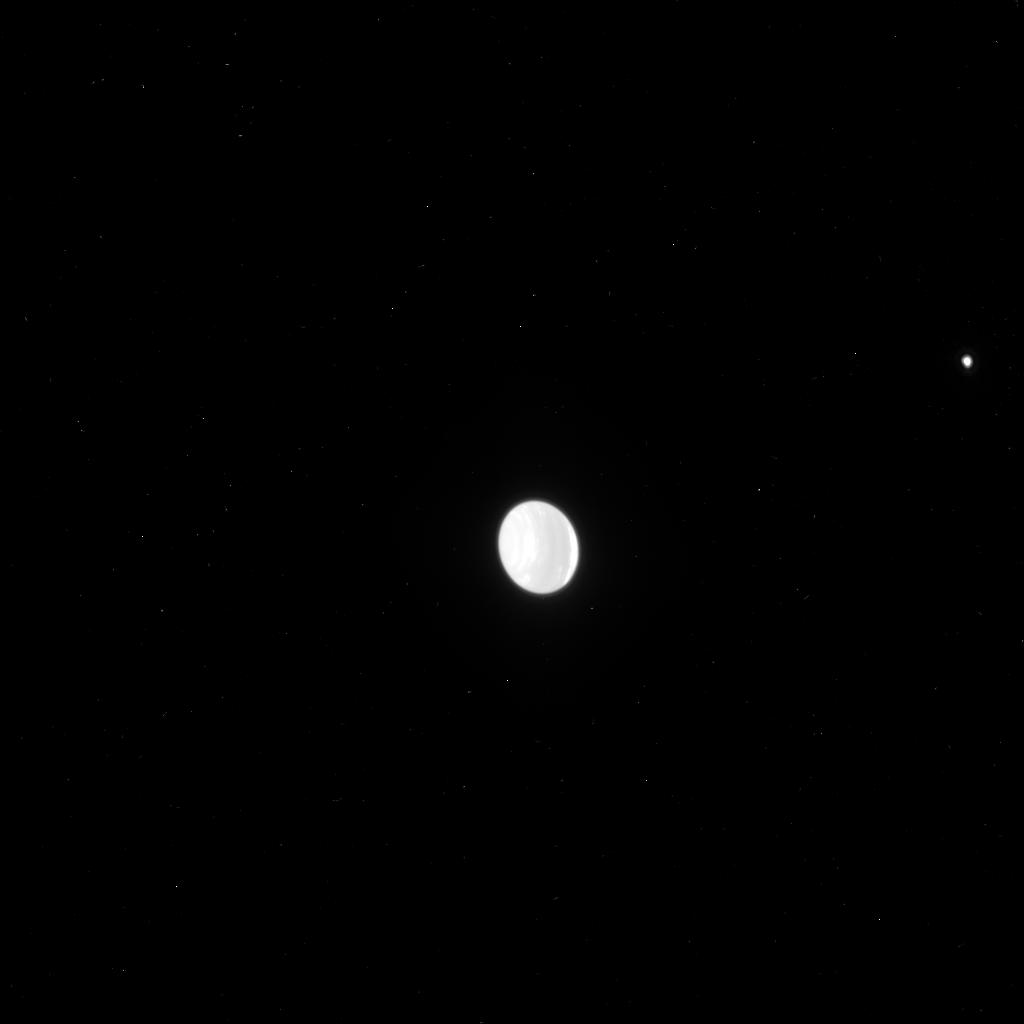
Target: NEPTUNE
Instrument: ACS/HRC
Filter: F775W
Exposure: 1 min
Observation ID: j96504znq

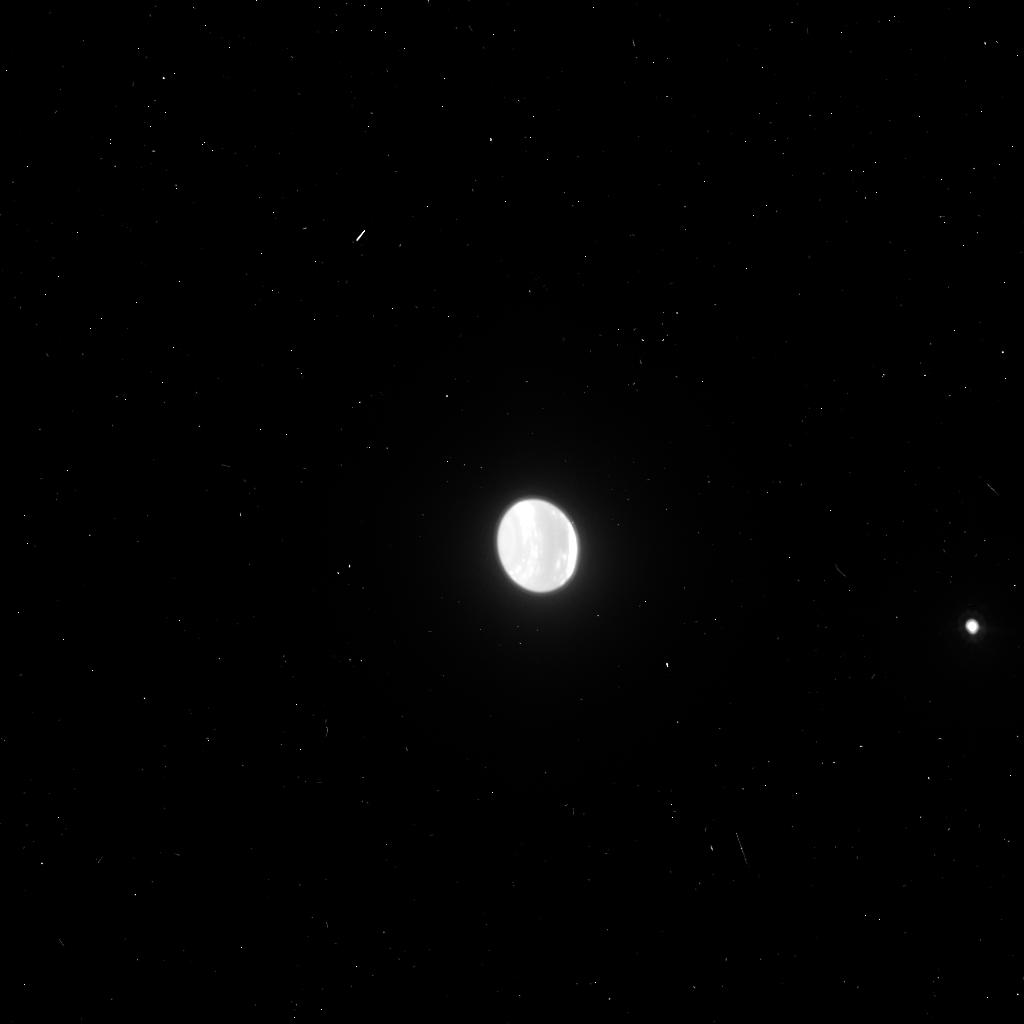
Target: NEPTUNE
Instrument: ACS/HRC
Filter: F850LP
Exposure: 2 min
Observation ID: j96502xjq

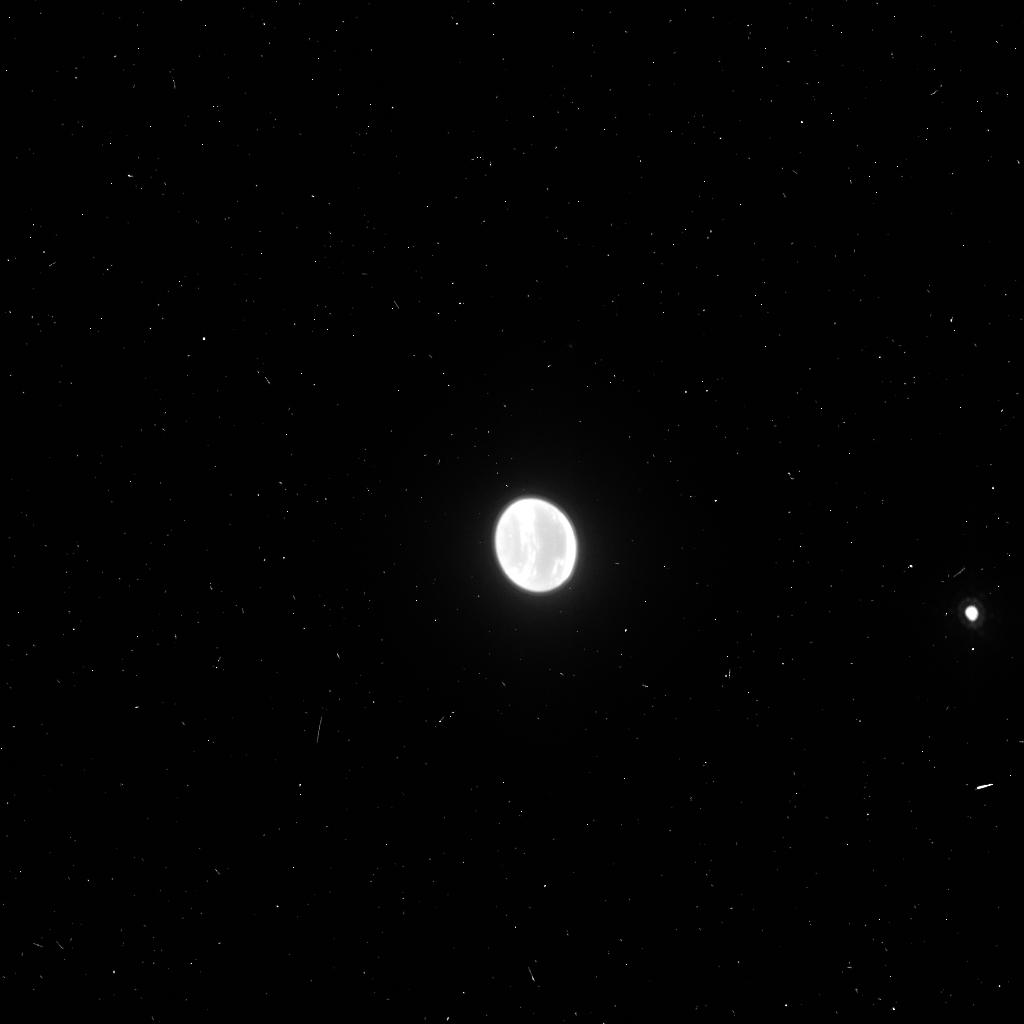
Target: NEPTUNE
Instrument: ACS/HRC
Filter: FR914M
Exposure: 4 min
Observation ID: j96502xpq

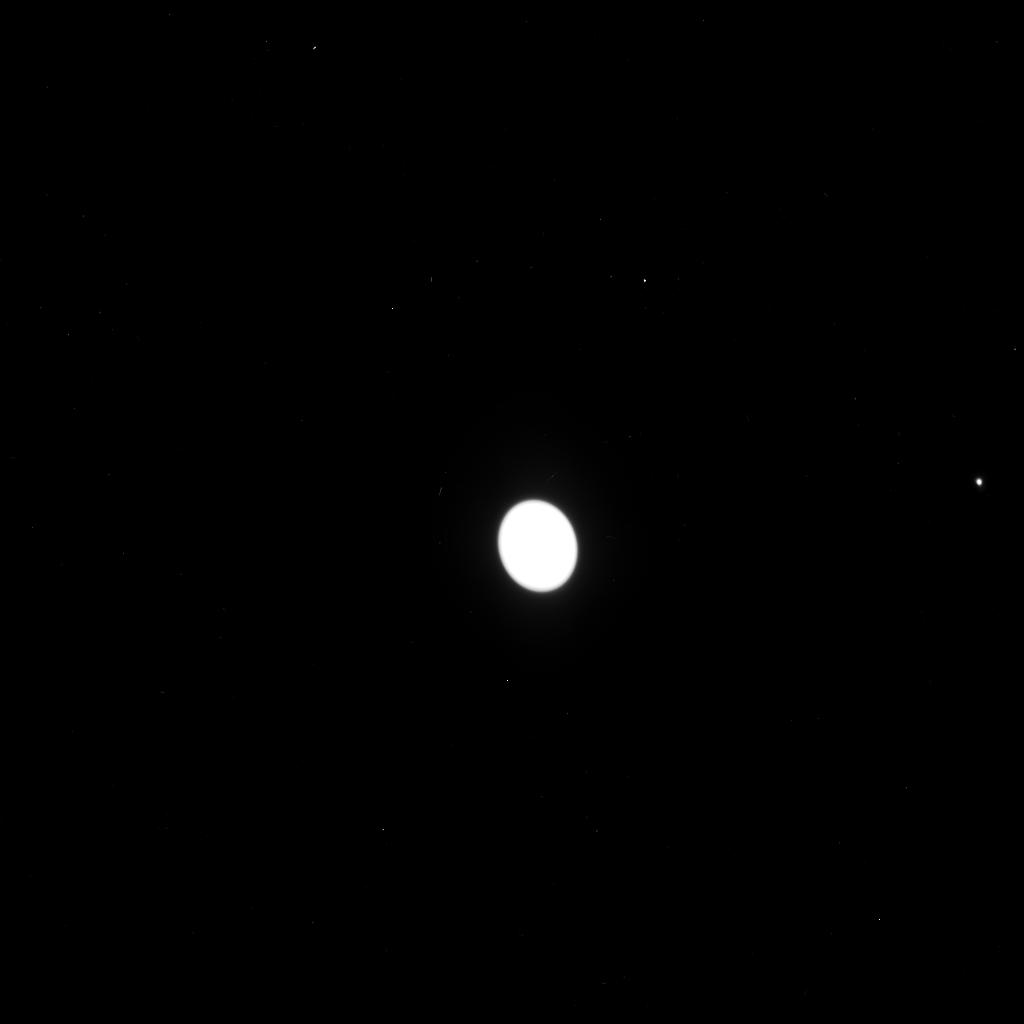
Target: NEPTUNE
Instrument: ACS/HRC
Filter: F435W
Exposure: 2 min
Observation ID: j96503ykq

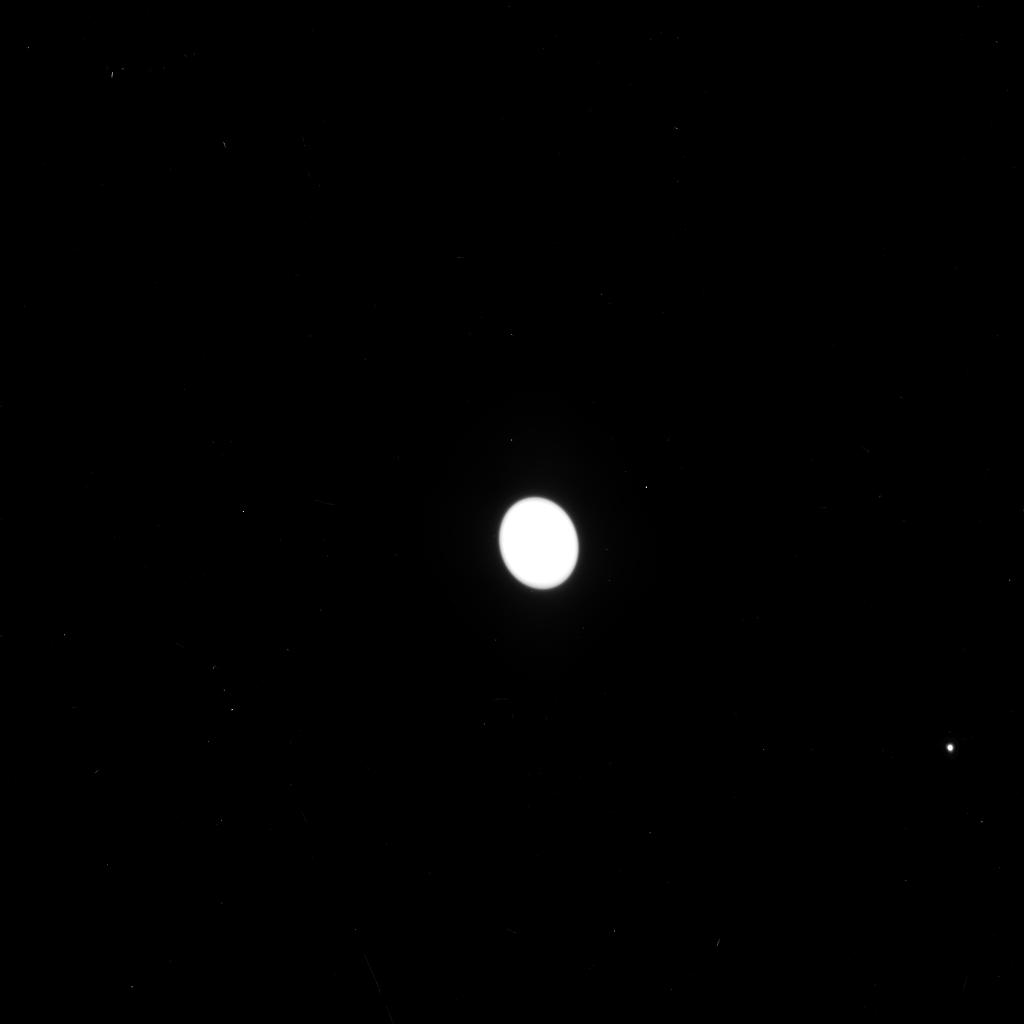
Target: NEPTUNE
Instrument: ACS/HRC
Filter: F550M
Exposure: 2 min
Observation ID: j96501wwq

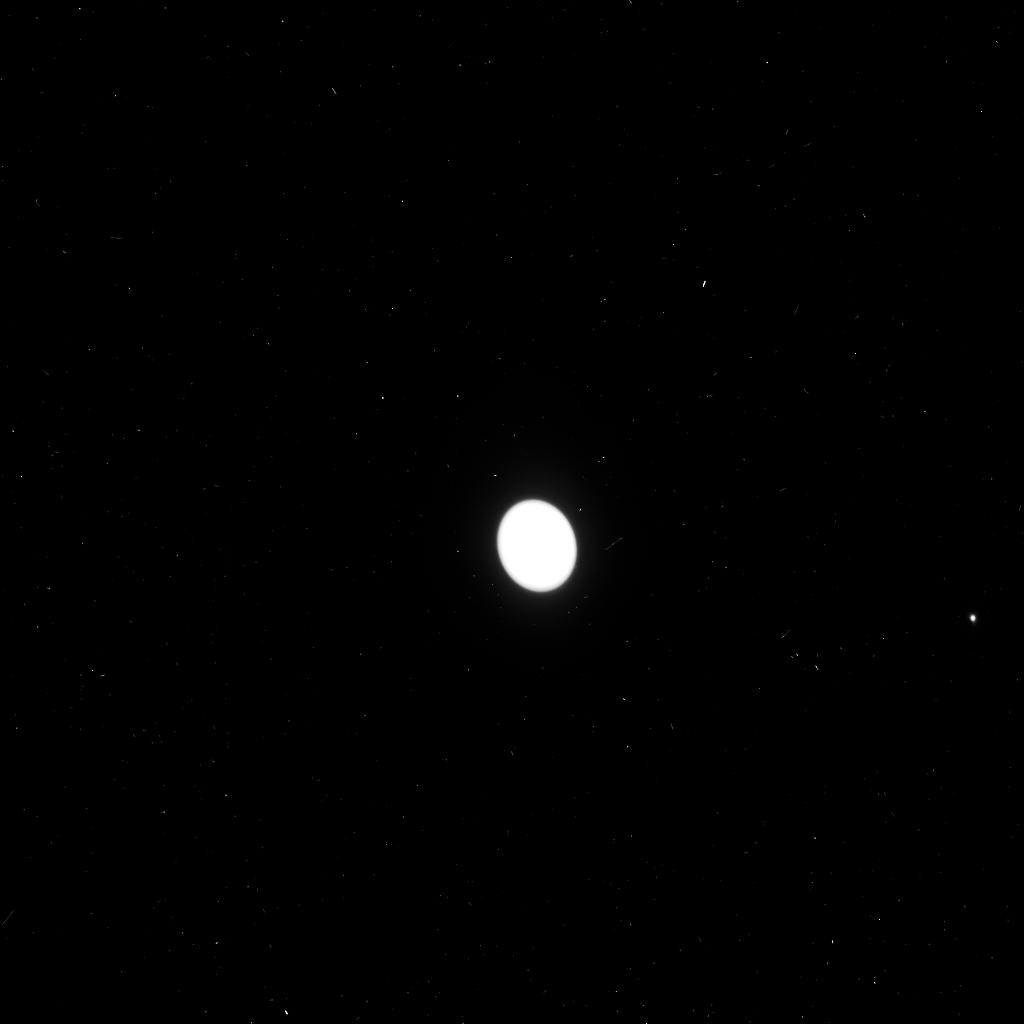
Target: NEPTUNE
Instrument: ACS/HRC
Filter: F330W
Exposure: 4 min
Observation ID: j96502xnq

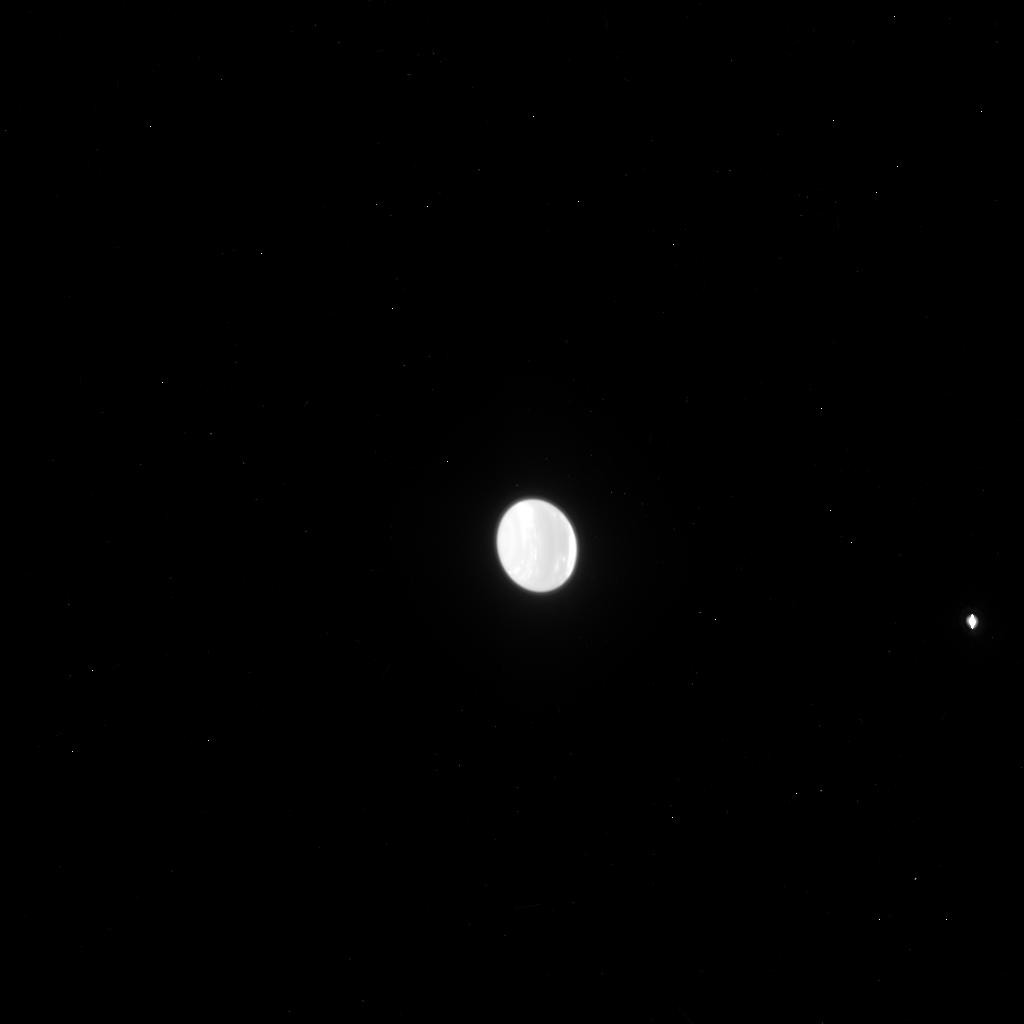
Target: NEPTUNE
Instrument: ACS/HRC
Filter: F814W
Exposure: 4 min
Observation ID: j96502xlq

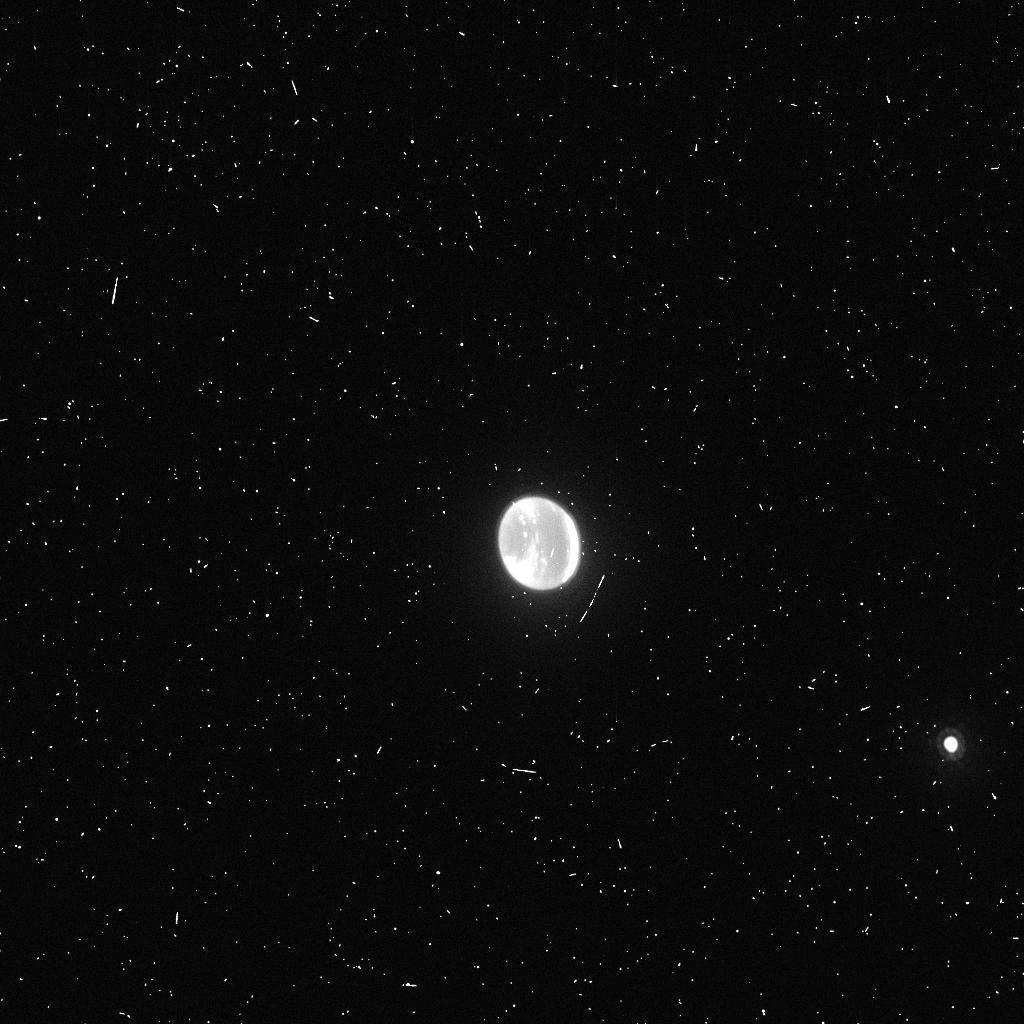
Target: NEPTUNE
Instrument: ACS/HRC
Filter: F892N
Exposure: 4 min
Observation ID: j96501wyq

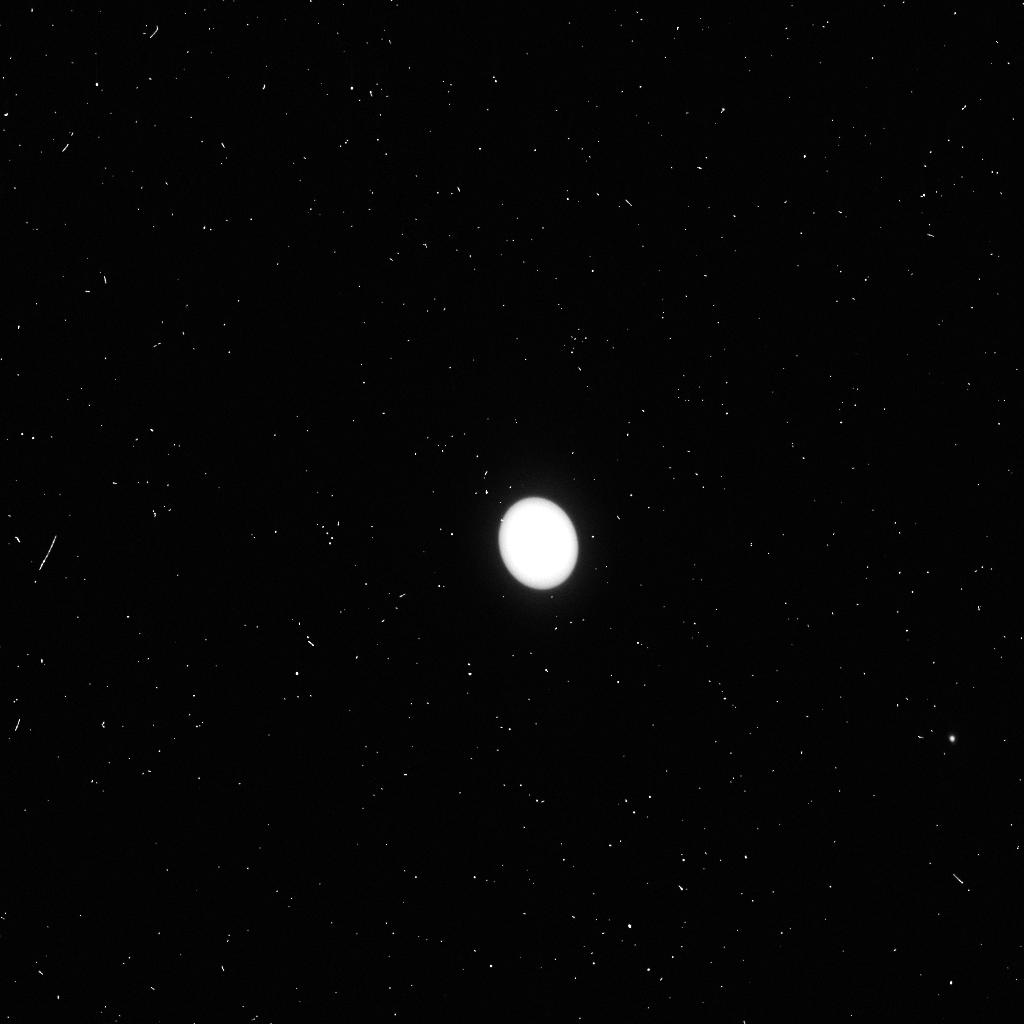
Target: NEPTUNE
Instrument: ACS/HRC
Filter: F250W
Exposure: 2 min
Observation ID: j96501x1q

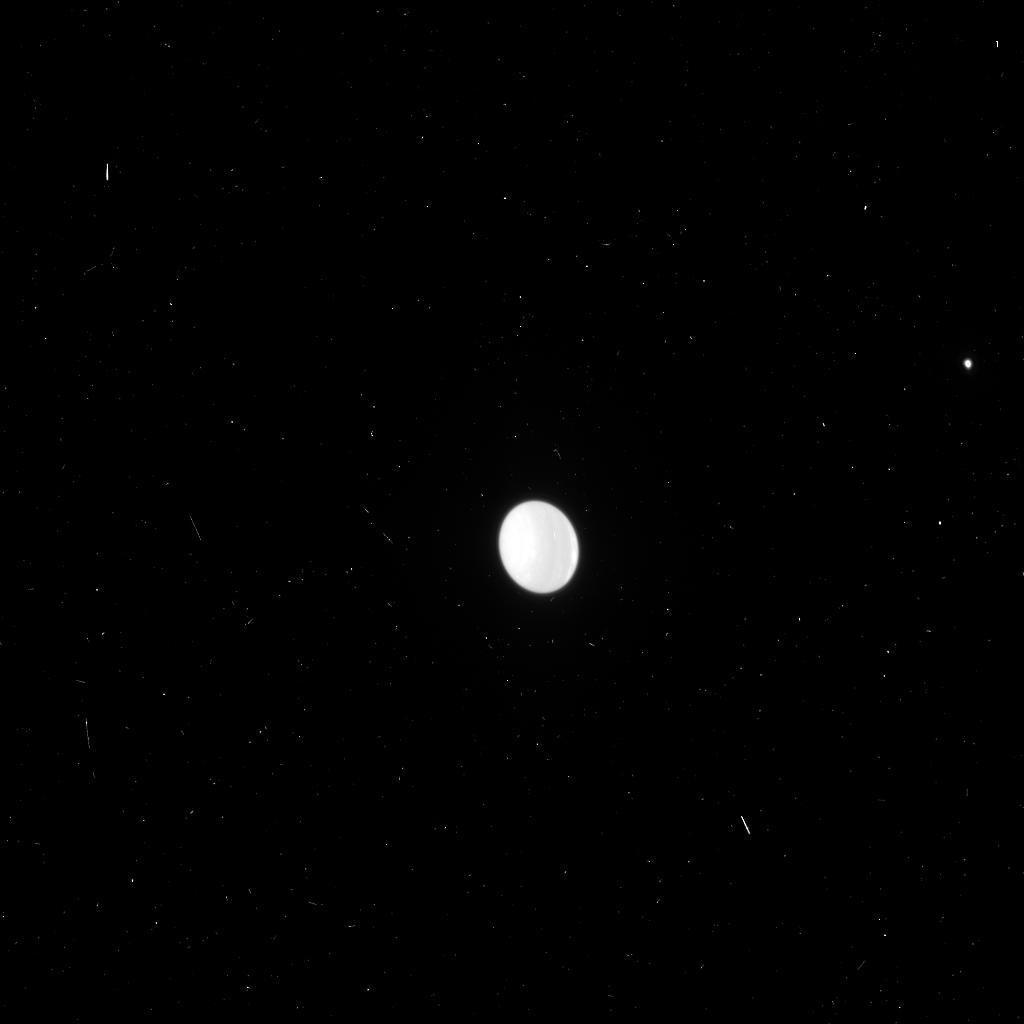
Target: NEPTUNE
Instrument: ACS/HRC
Filter: F658N
Exposure: 4 min
Observation ID: j96504zlq

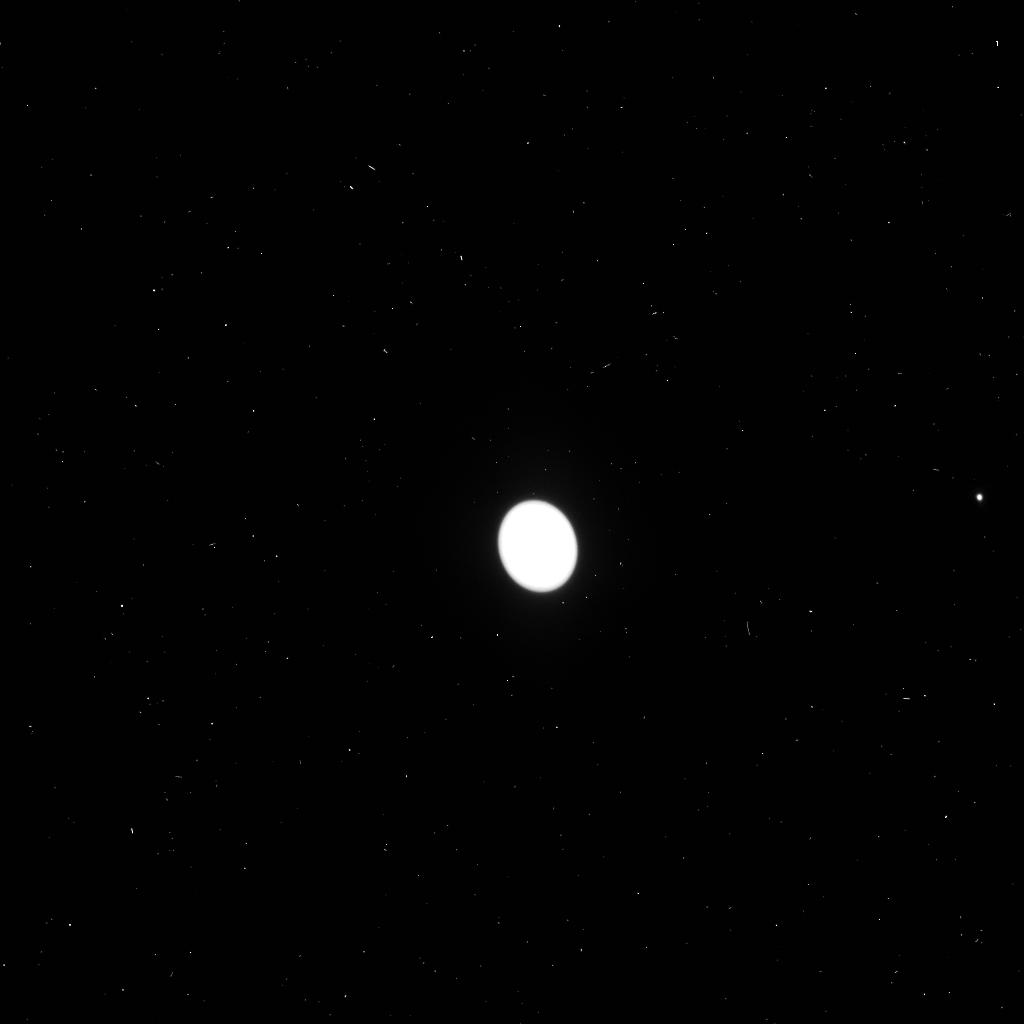
Target: NEPTUNE
Instrument: ACS/HRC
Filter: F502N
Exposure: 2 min
Observation ID: j96503ybq

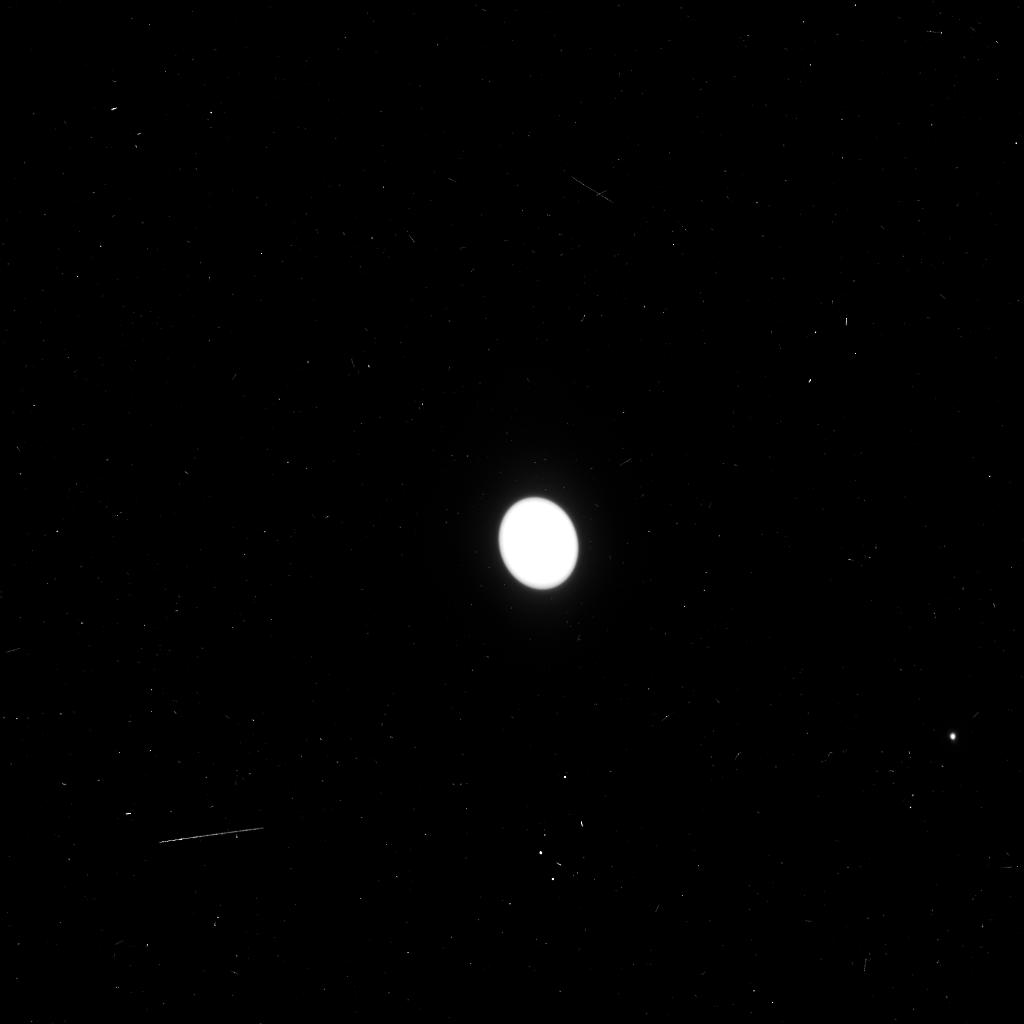
Target: NEPTUNE
Instrument: ACS/HRC
Filter: F330W
Exposure: 4 min
Observation ID: j96501x2q

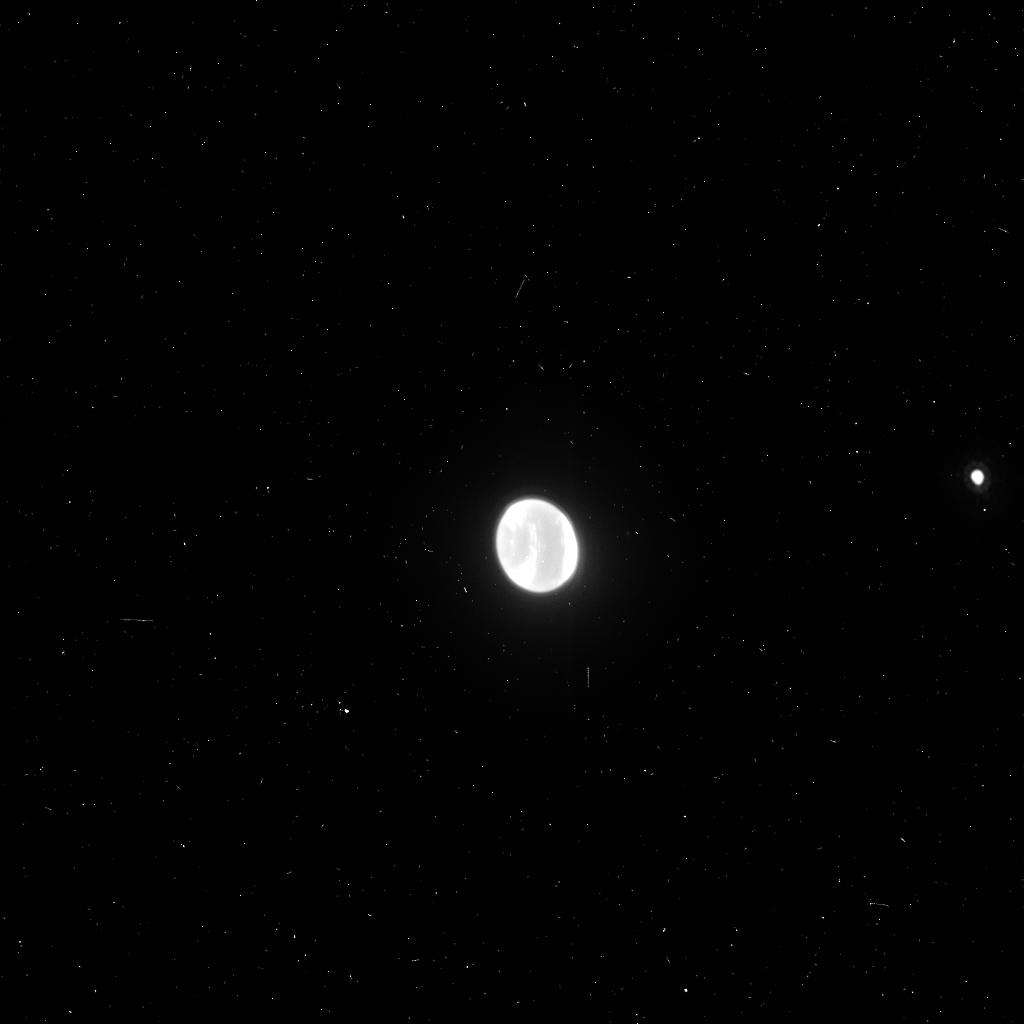
Target: NEPTUNE
Instrument: ACS/HRC
Filter: FR914M
Exposure: 4 min
Observation ID: j96503ymq

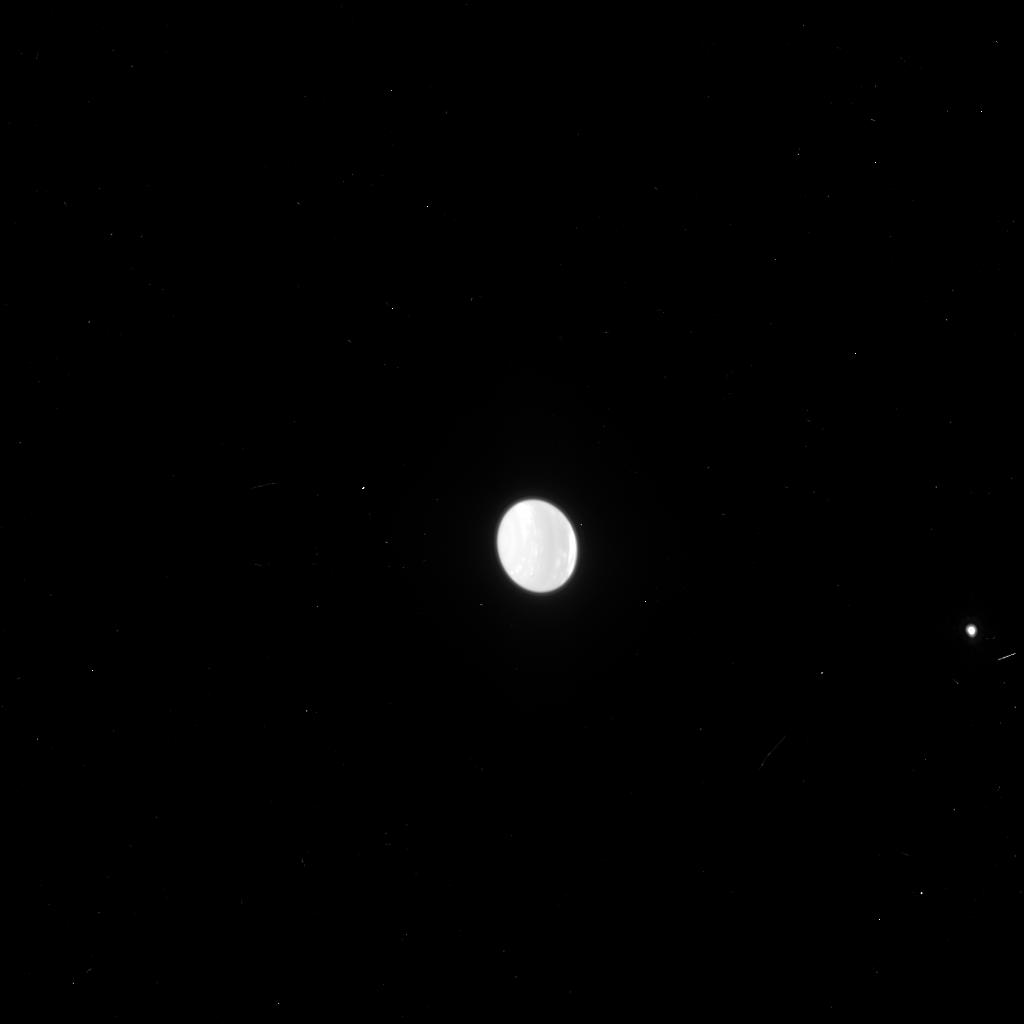
Target: NEPTUNE
Instrument: ACS/HRC
Filter: F775W
Exposure: 1 min
Observation ID: j96502xgq

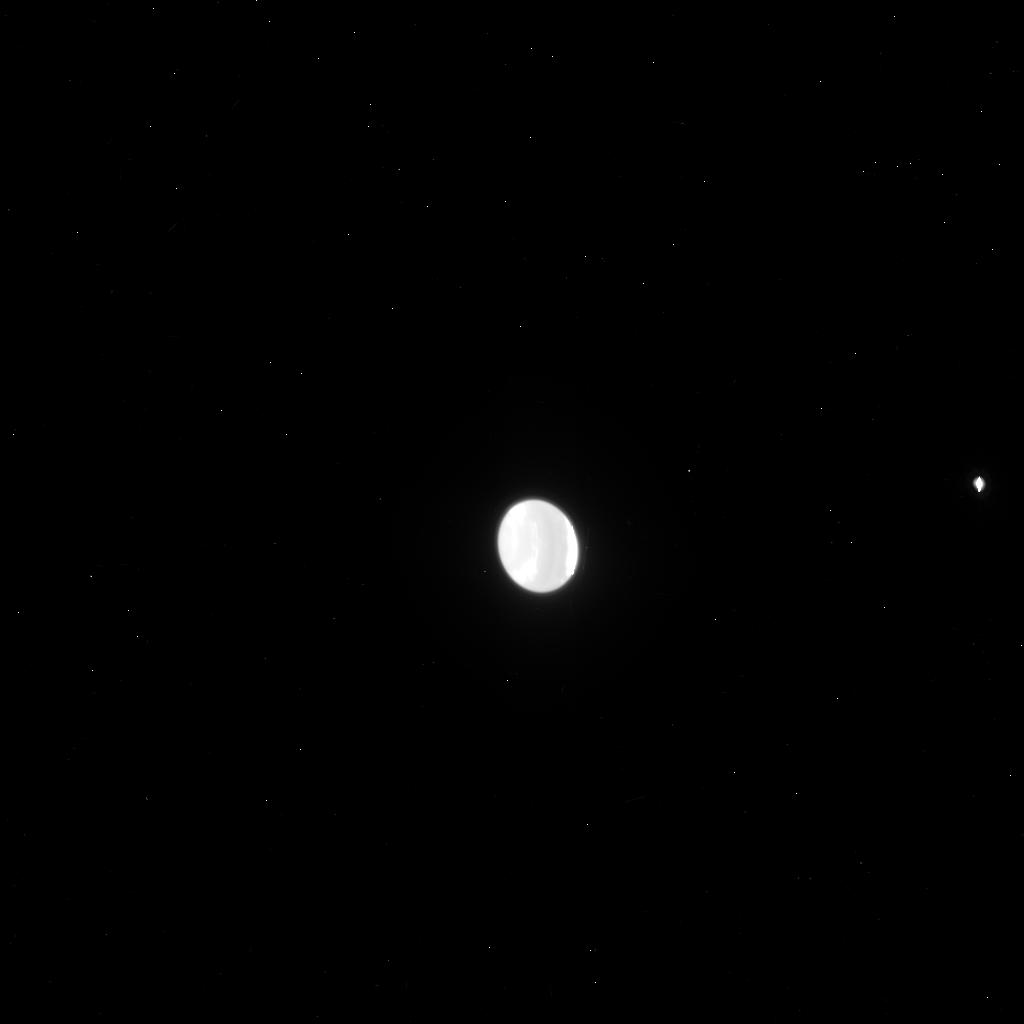
Target: NEPTUNE
Instrument: ACS/HRC
Filter: F814W
Exposure: 4 min
Observation ID: j96503yjq

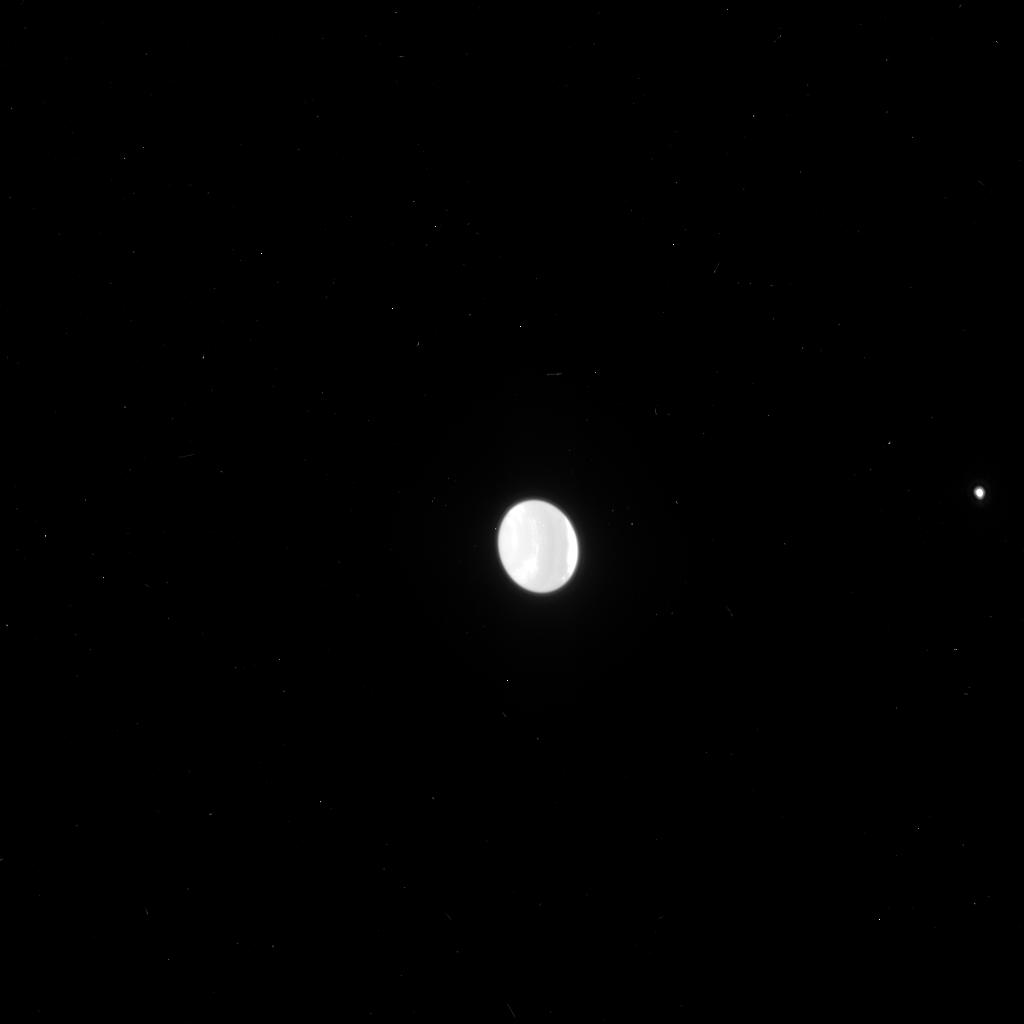
Target: NEPTUNE
Instrument: ACS/HRC
Filter: F775W
Exposure: 1 min
Observation ID: j96503yeq

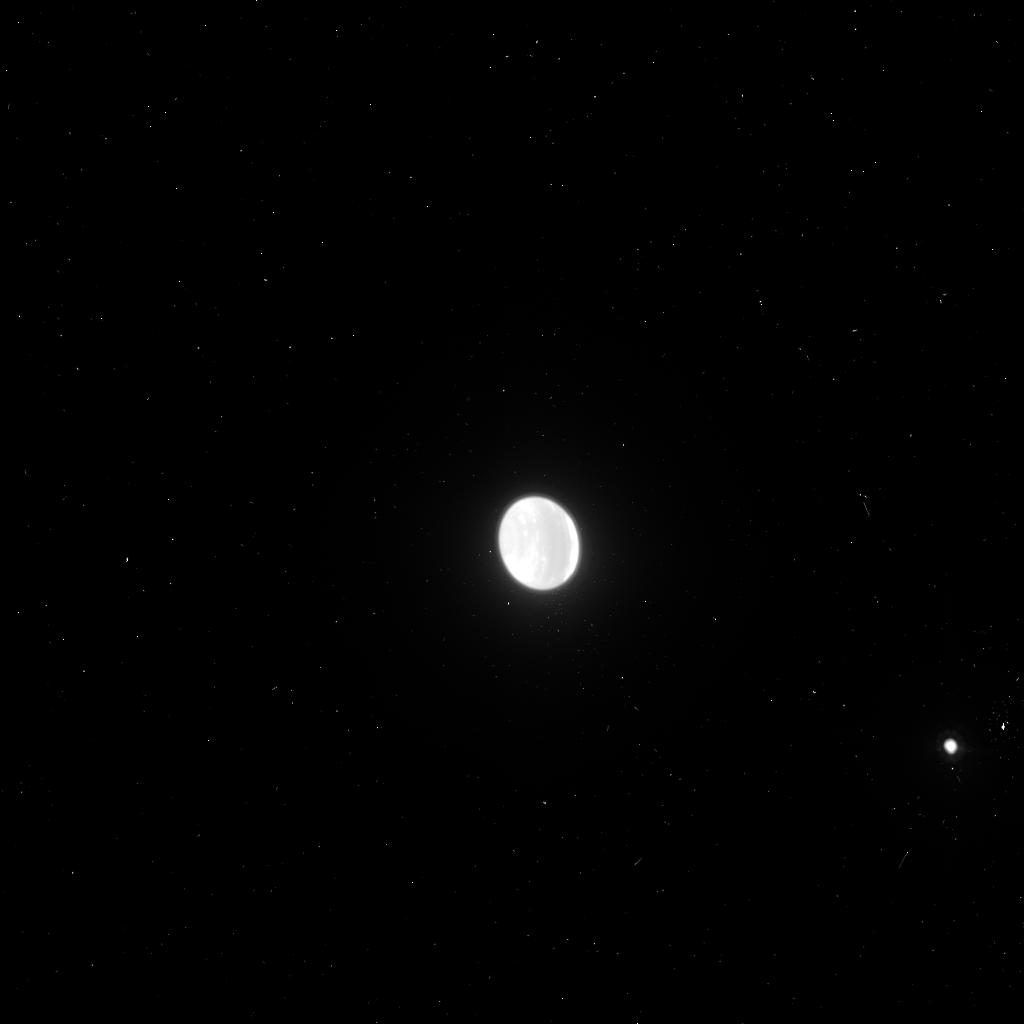
Target: NEPTUNE
Instrument: ACS/HRC
Filter: F850LP
Exposure: 2 min
Observation ID: j96501wxq

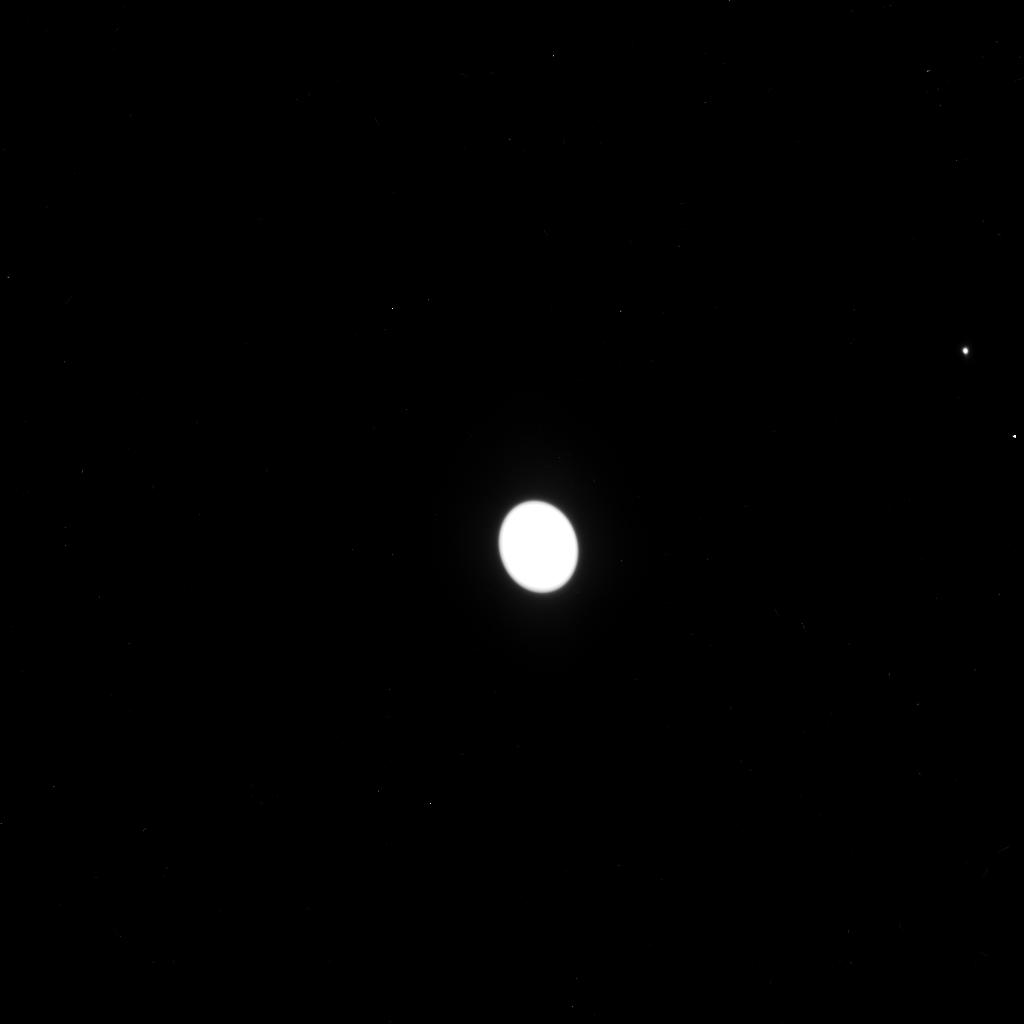
Target: NEPTUNE
Instrument: ACS/HRC
Filter: F435W
Exposure: 2 min
Observation ID: j96504ztq

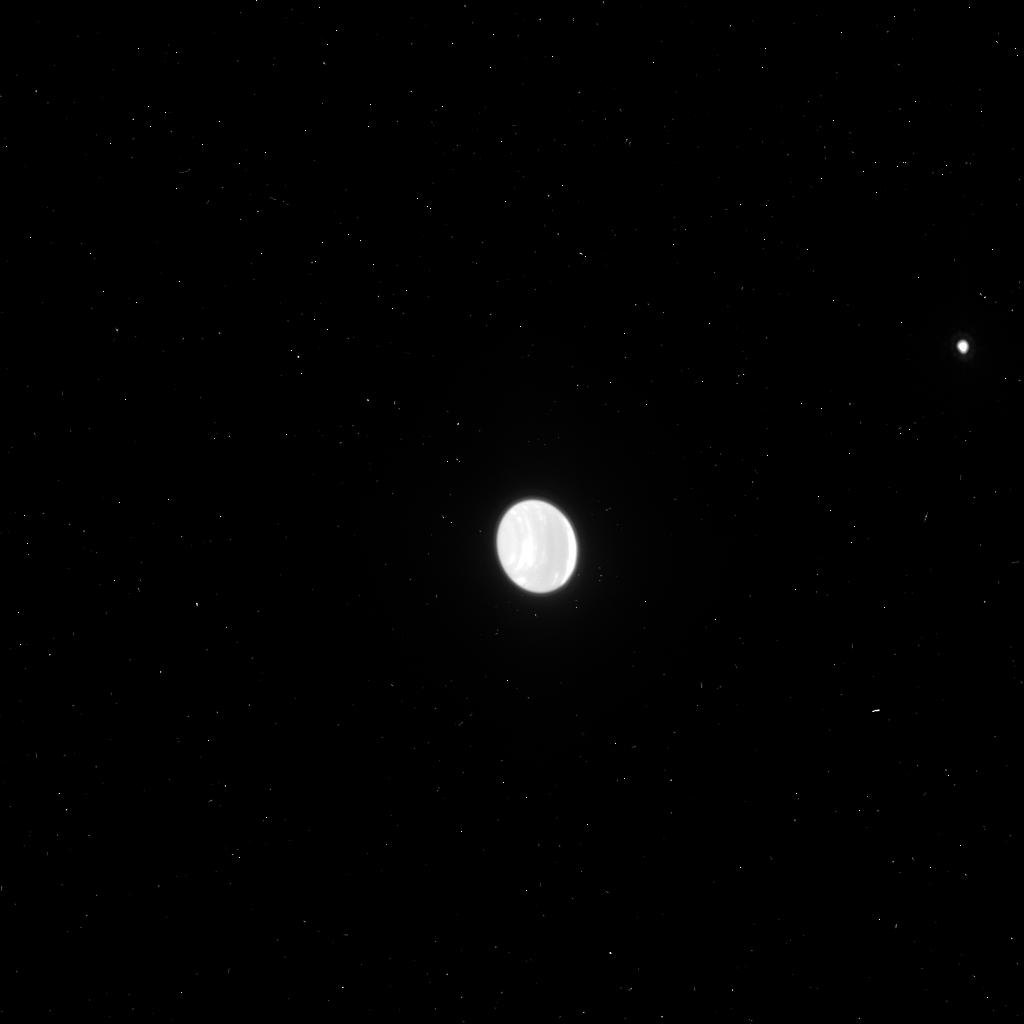
Target: NEPTUNE
Instrument: ACS/HRC
Filter: FR914M
Exposure: 2 min
Observation ID: j96504zvq

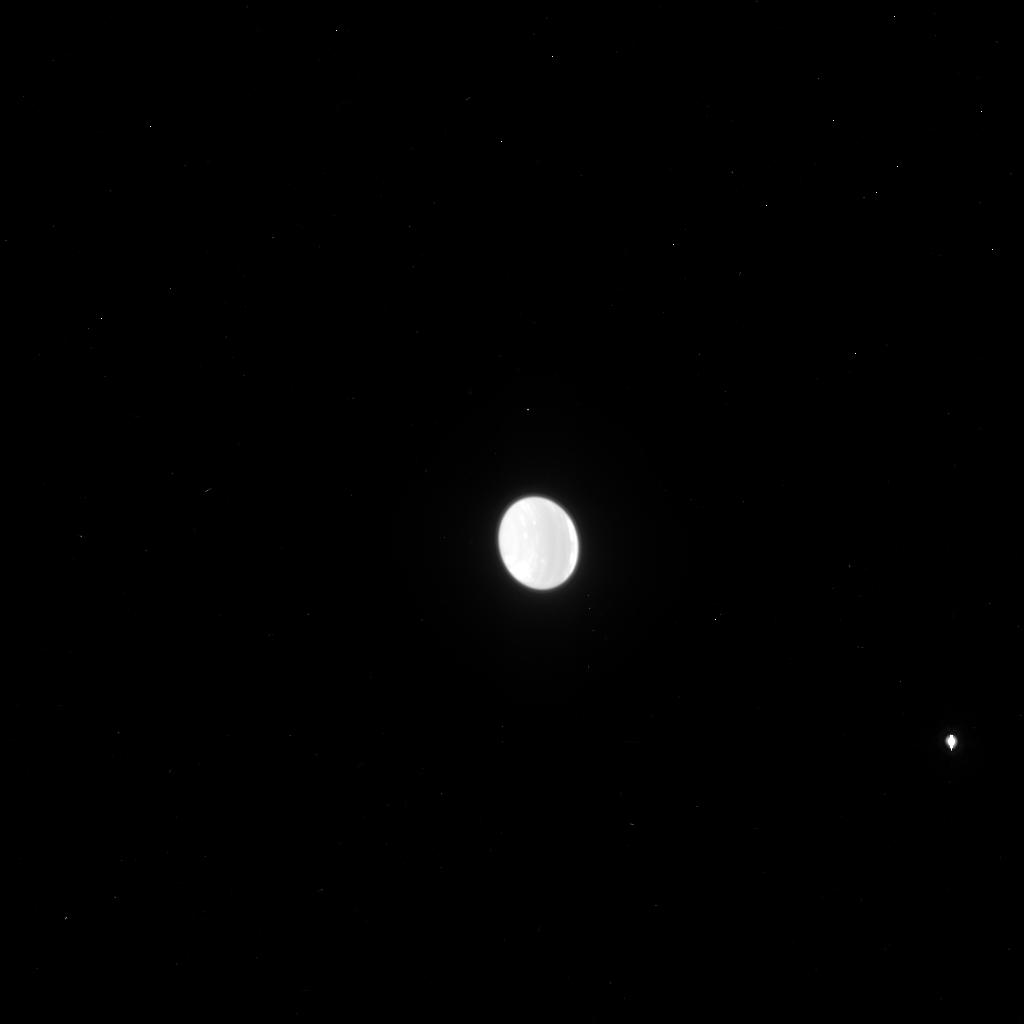
Target: NEPTUNE
Instrument: ACS/HRC
Filter: F814W
Exposure: 4 min
Observation ID: j96501wzq

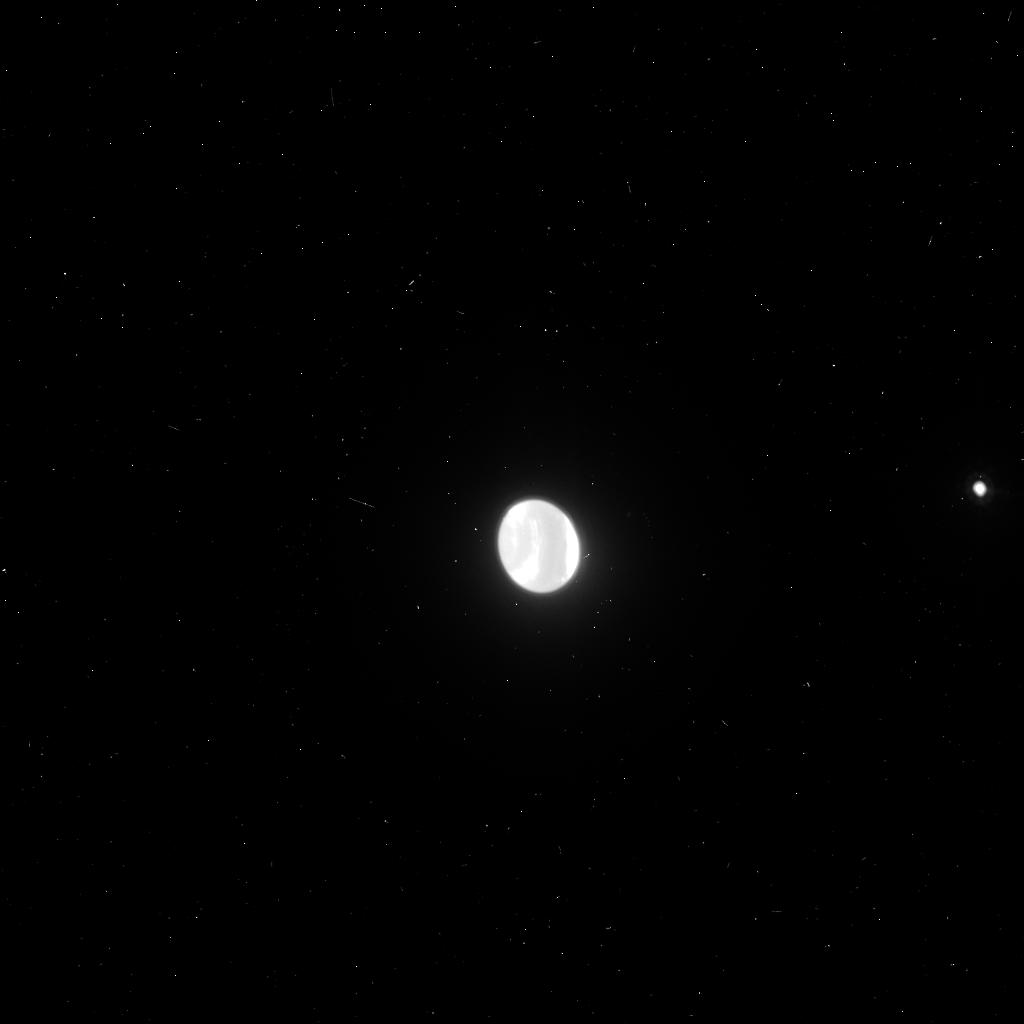
Target: NEPTUNE
Instrument: ACS/HRC
Filter: F850LP
Exposure: 2 min
Observation ID: j96503yhq

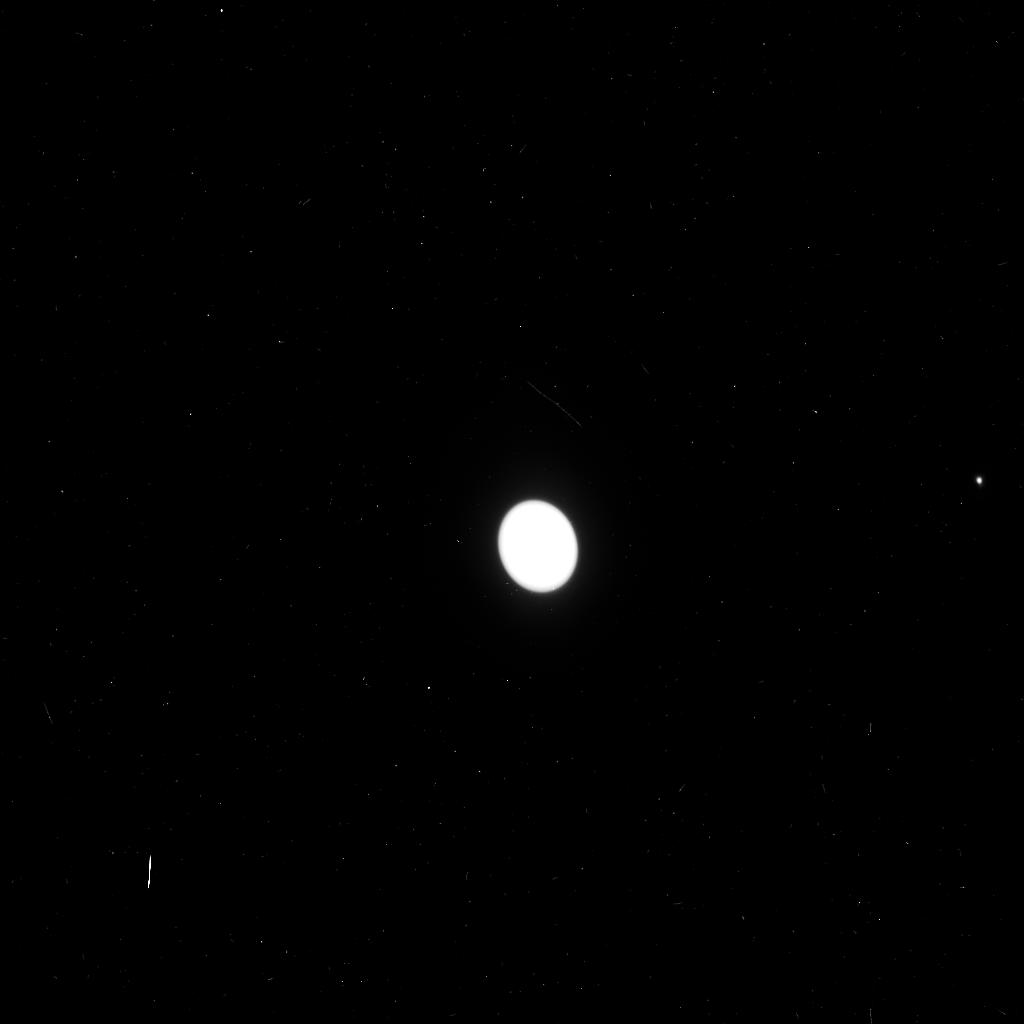
Target: NEPTUNE
Instrument: ACS/HRC
Filter: F330W
Exposure: 4 min
Observation ID: j96503ylq

Imaging of Neptunes Evolving Atmosphere (PI: Hammel, Heidi B.)

Neptune's disk-integrated reflectivity flux has risen steadily over the past decade, and has now reached unprecedented levels. Near-IR images of Neptune made with the Keck AO system in late 2003 show that the amount and distribution of cloud activity is also unprecedented. In 1994, HST images suggested that increased cloud activity on the disk was correlated with the formation of a new northern Great Dark Spot (GDS) and the dissipation of the Voyager GDS. Great Dark Spots are only detectable with HST blue-wavelength images. In Cycle 12, no ACS or WFPC2 images of Neptune were obtained, and exactly two STIS Neptune images were obtained (broad-band only). The observations proposed here will reveal the visible-wavelength component of the banded structure, and also show whether the unusual activity is linked to the evolution of one or more Great Dark Spots.